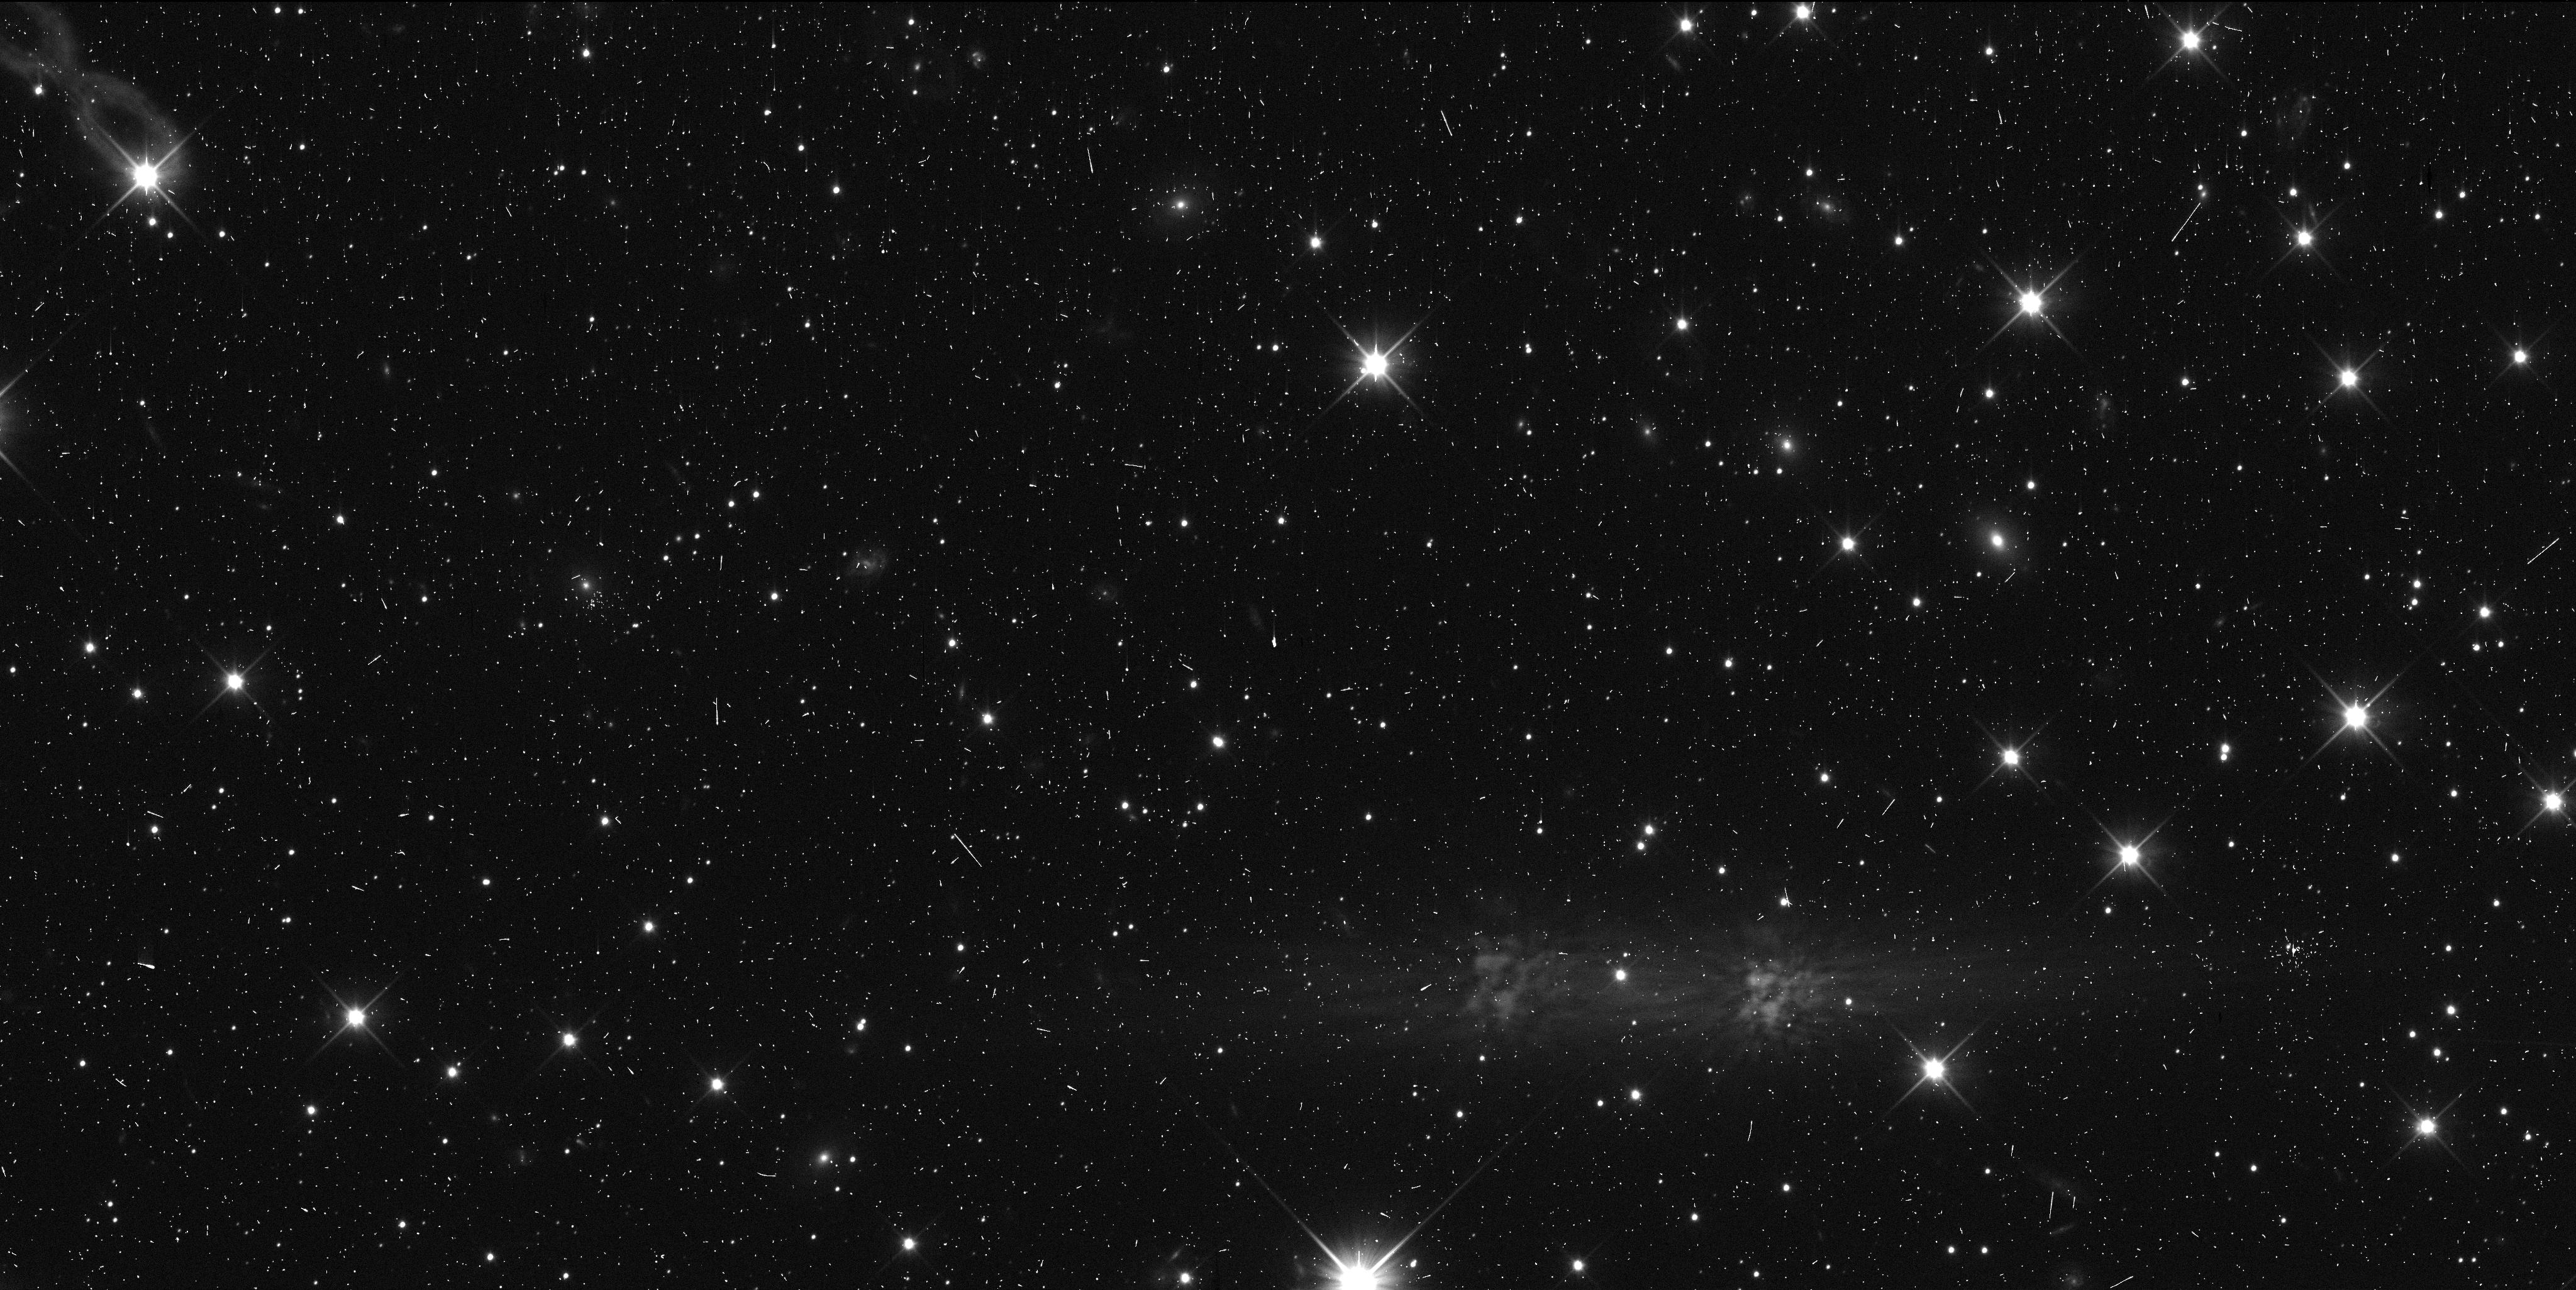
Target: 2013L35U. Instrument: WFC3/UVIS. Filter: F350LP. Exposure: 7 min. Observation ID: idwl06xbq

Enabling physical studeis of the Kuiper belt via HST tracking observations of close fly-by targets for the New Horizons spacecraft. (PI: Kavelaars, J. J.)

In winter 2018 / 2019, the New Horizons spacecraft will make close (~0.1 au) fly-bys of two small outer solar system bodies (2014 OS393 and 2014PN70). These two objects are among the three that we discovered during our HST based search for a New Horizons Kuiper belt enconter target (now selected; 2014 MU69). These will be our closest fly-by observations, amoung the nearly dozen TNOs that we will observed from NH. They will appear the brightest as seen from NH, be the best resolved (about 10x higher resolution than HST) and will provide the largest science impact among our flyby targets. We will measure their phase curves, their rotational light curves and search for rings and compangion objects. Although the orbits of these two TNOs are amoung some of the best known they are not yet well enough constrained to enable the science. Due to the closeness of the fly-by we must furthre refine our knowledge of their orbits so as to reduce the uncertainty in the projeted sky-plane when viewed from New Horizons. We are requesting 5 HST orbits to further secure the ephemrides of these objects and enable this high-impact science return from the New Horizons Kuiper Extended Mission.